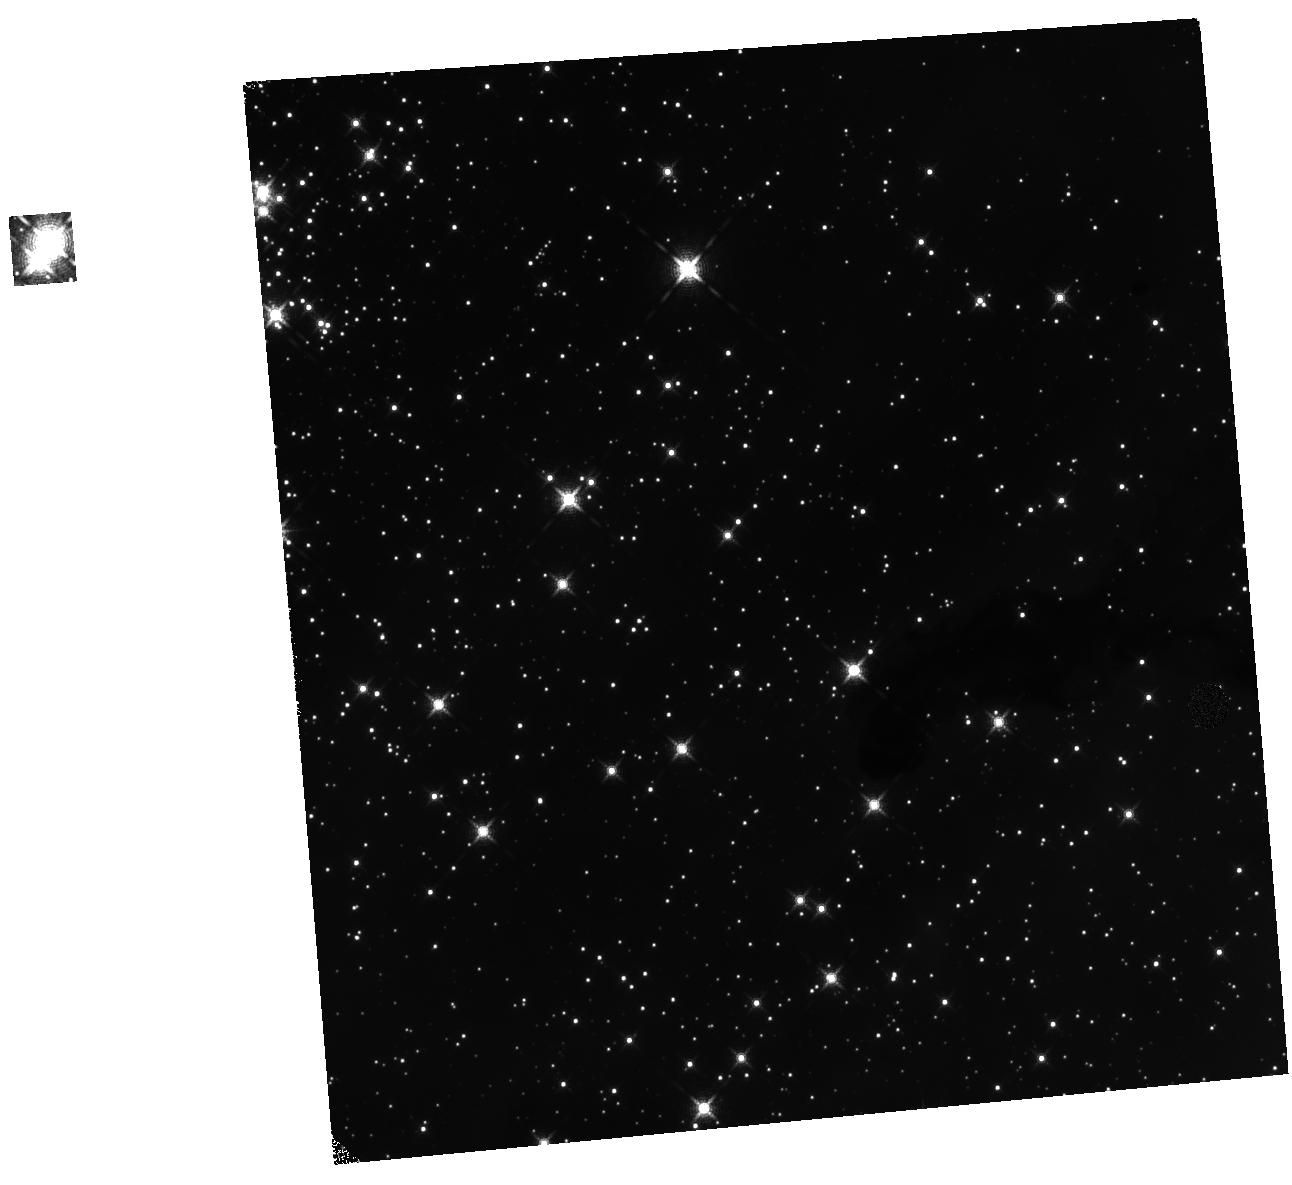
Target: TR14-MAG6
Instrument: WFC3/IR
Filter: F139M
Exposure: 8 min
Observation ID: hst_13848_01_wfc3_ir_f139m_icog01

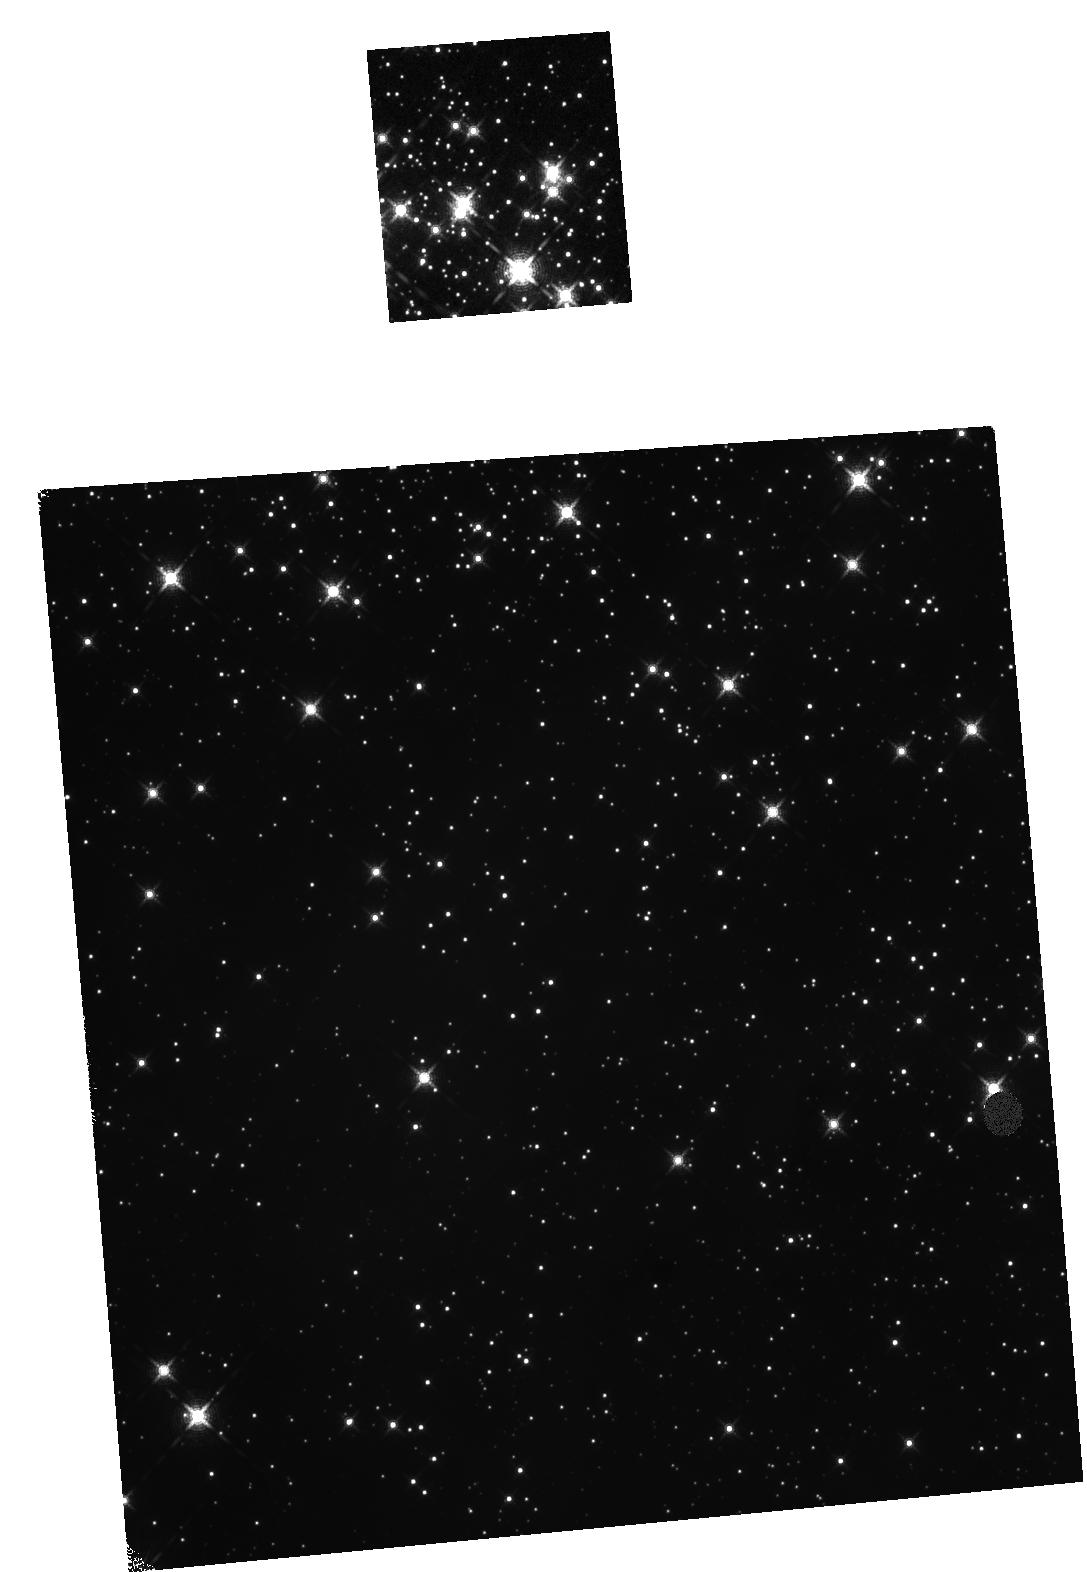
Target: TR14-MAG8
Instrument: WFC3/IR
Filter: F139M
Exposure: 8 min
Observation ID: hst_13848_02_wfc3_ir_f139m_icog02

Massive Stars and their Siblings: the Extreme End of the Companion Mass Function (PI: de Mink, Selma E.)

The gold-rush for detecting exoplanets has lead to an exponential improvement of optimization algorithms for high-contrast imaging optimized for HST. We propose to exploit these to probe the virtually unexplored population of low mass stars in the very close vicinity of young massive stars in order to I. progress our understanding of how low-mass stars form and survive under the influence of the ionizing radiation of their massive host and II. provide urgently needed constraints on competing theories of massive star formation by measuring their multiplicity. The high spatial and temporal stability of HST's point spread function is essential for the detection of very faint companions down to sub-arcsecond separations even in crowded regions at contrast up to delta-mag ~ 10, i.e. flux ratios up to 10, 000. Furthermore the characterization of the low mass companions calls for wavelength bands largely affected by absorption by H2O in the earth's atmosphere. To achieve this goal we propose to use WFC3/IR to observe two adjacent fields in the center of the very young, nearby star cluster Trumpler 14, which harbors a rich population of massive stars.